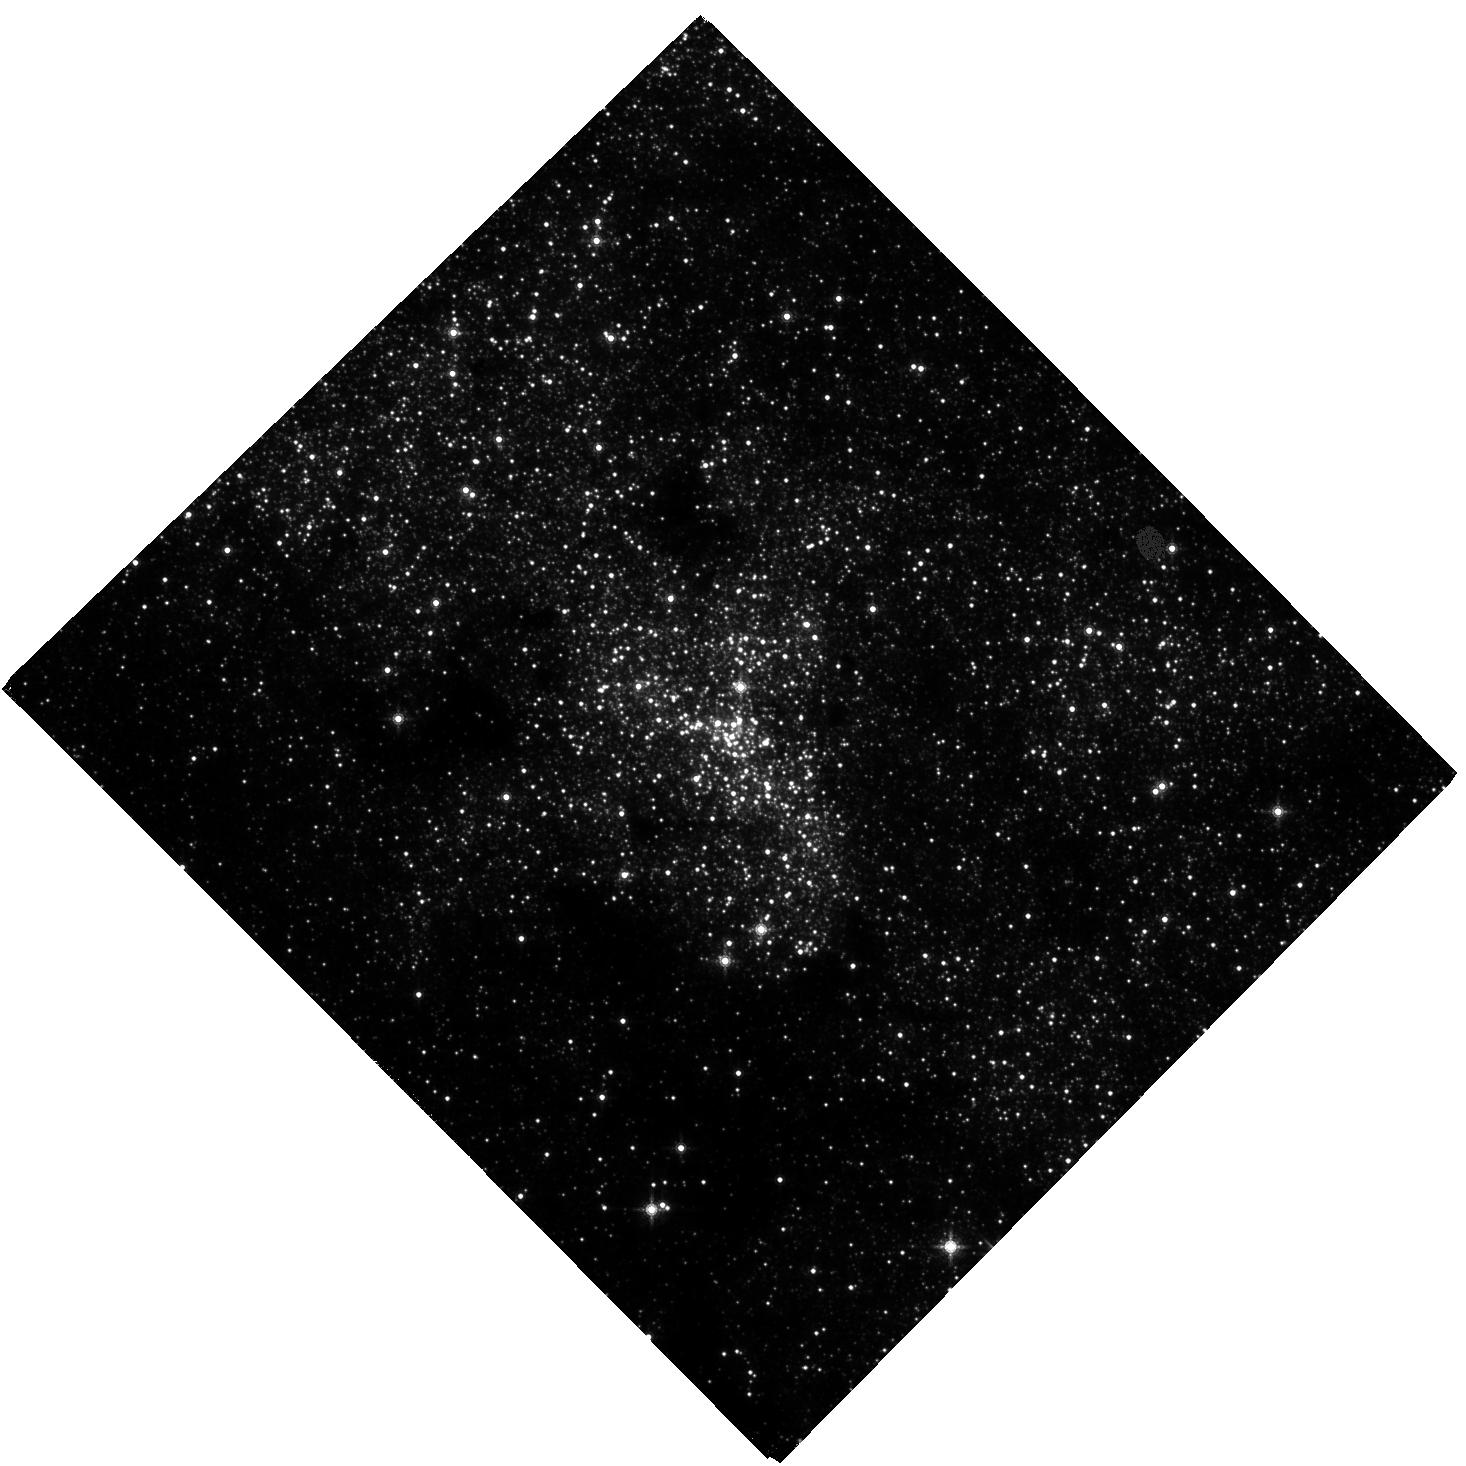
Target: NAME-SGR-A
Instrument: WFC3/IR
Filter: F153M
Exposure: 1.7 h
Observation ID: hst_16681_01_wfc3_ir_f153m_ieop01

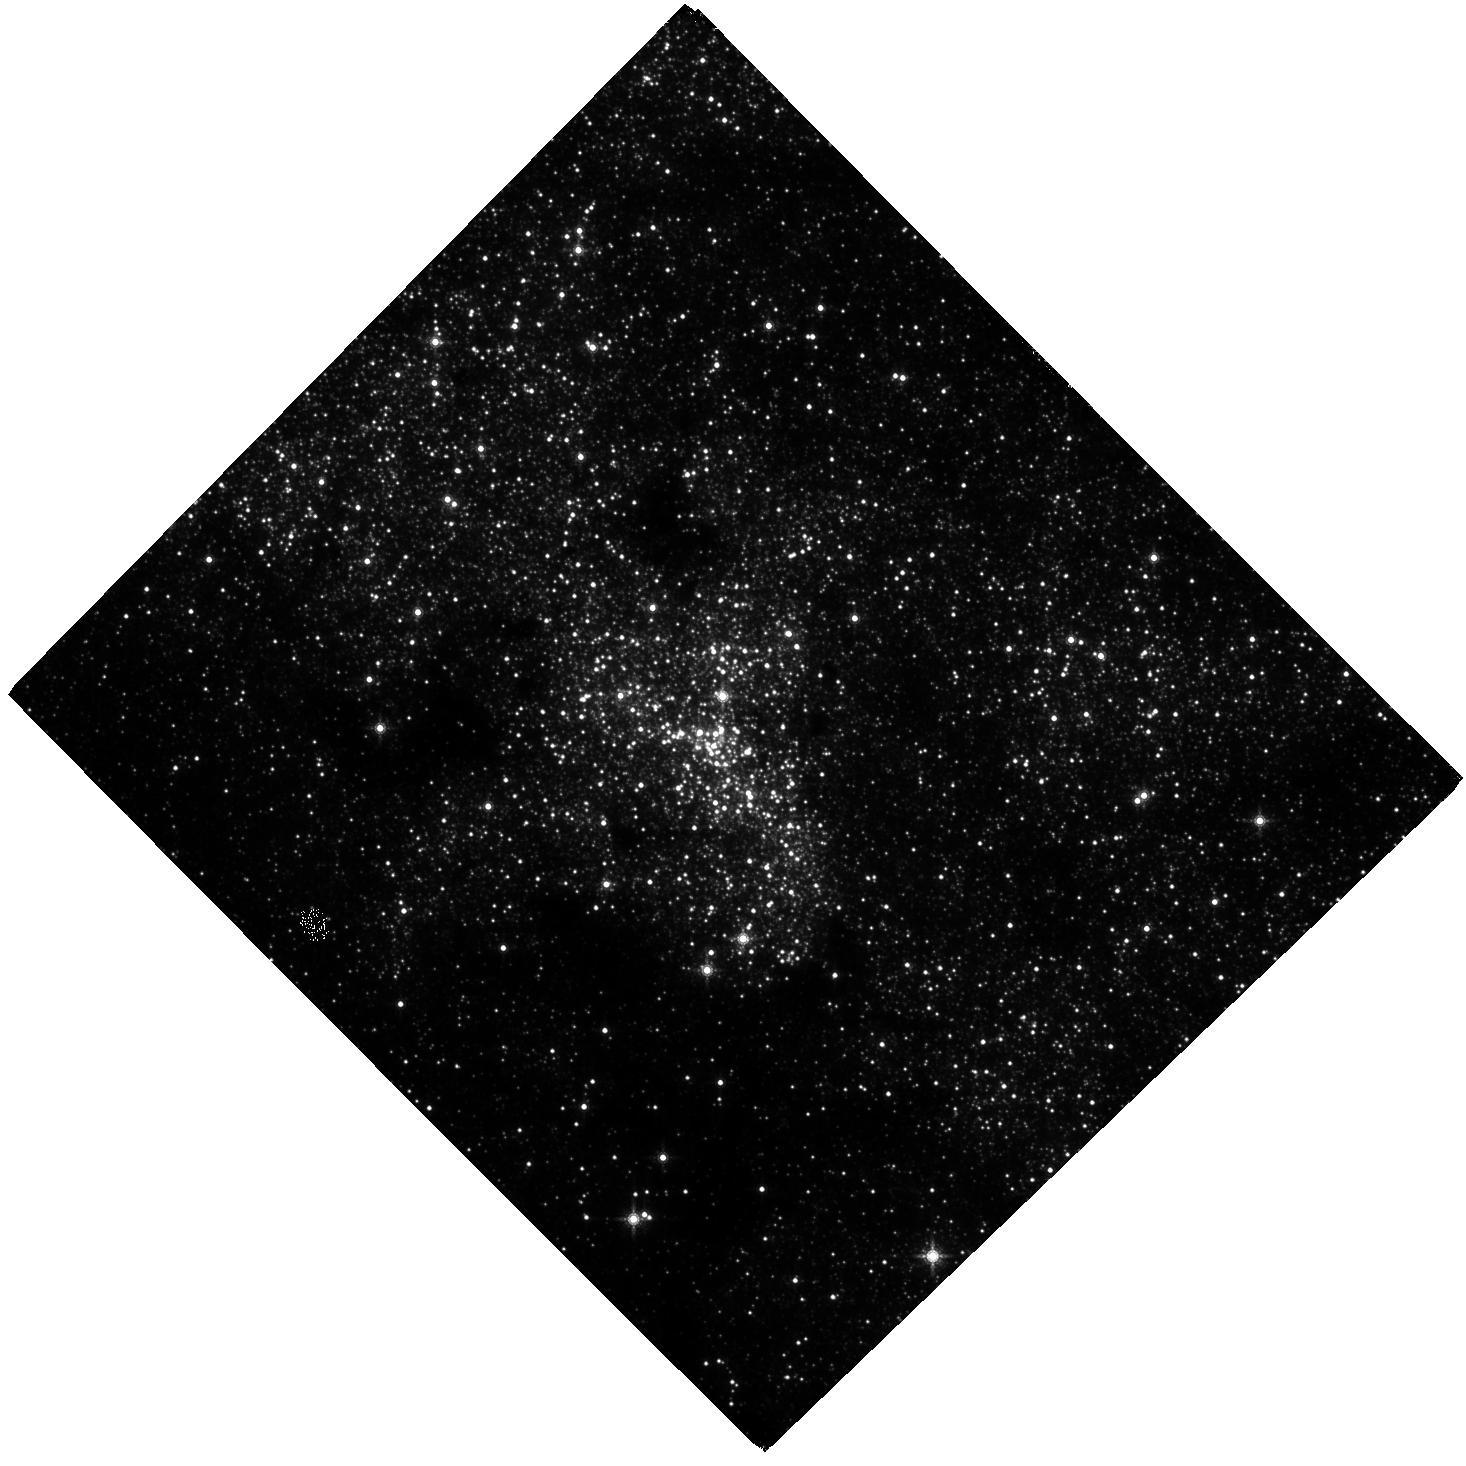
Target: NAME-SGR-A
Instrument: WFC3/IR
Filter: F153M
Exposure: 1.7 h
Observation ID: hst_16681_02_wfc3_ir_f153m_ieop02

Advancing a decades long experiment at the Galactic center (PI: Do, Tuan)

Observations of the orbits of stars around the supermassive black hole at the center of our Galaxy have brought us new and exciting insights into the physics and astrophysics of supermassive black holes. These observations have not only provided the best evidence so far for the existence of supermassive black holes, but they have also advanced our understanding of star formation and stellar dynamics in this region. With a time baseline of over 25 years, we can perform ever more powerful experiments, the latest of which are measurements of the effect of General Relativity on the orbit of the star S0-2/S2. As astrometry becomes more precise, the discovery of our Galaxy's dark cusp of compact objects is now within reach. However, there is a fundamental limitation: the stability of the reference frame. We propose to observe the Galactic center with WFC3-IR in the next three cycles, which when combined with Gaia data will create the most accurate reference frame to date. These measurements from 2022-2024 will (1) enable the detection of a dark cusp around the black hole (2) take advantage of the unique overlap in observations between HST, Gaia (ending in 2024), JWST (beginning in 2022), and the ground to cross-calibrate instrumental systematic uncertainties to build on the legacy of astrometry with HST; (3) use HST observations to double our yearly time baseline for monitoring the near-infrared activity of Sgr A* to determine the physical origins of its recent unprecedented increase in activity.